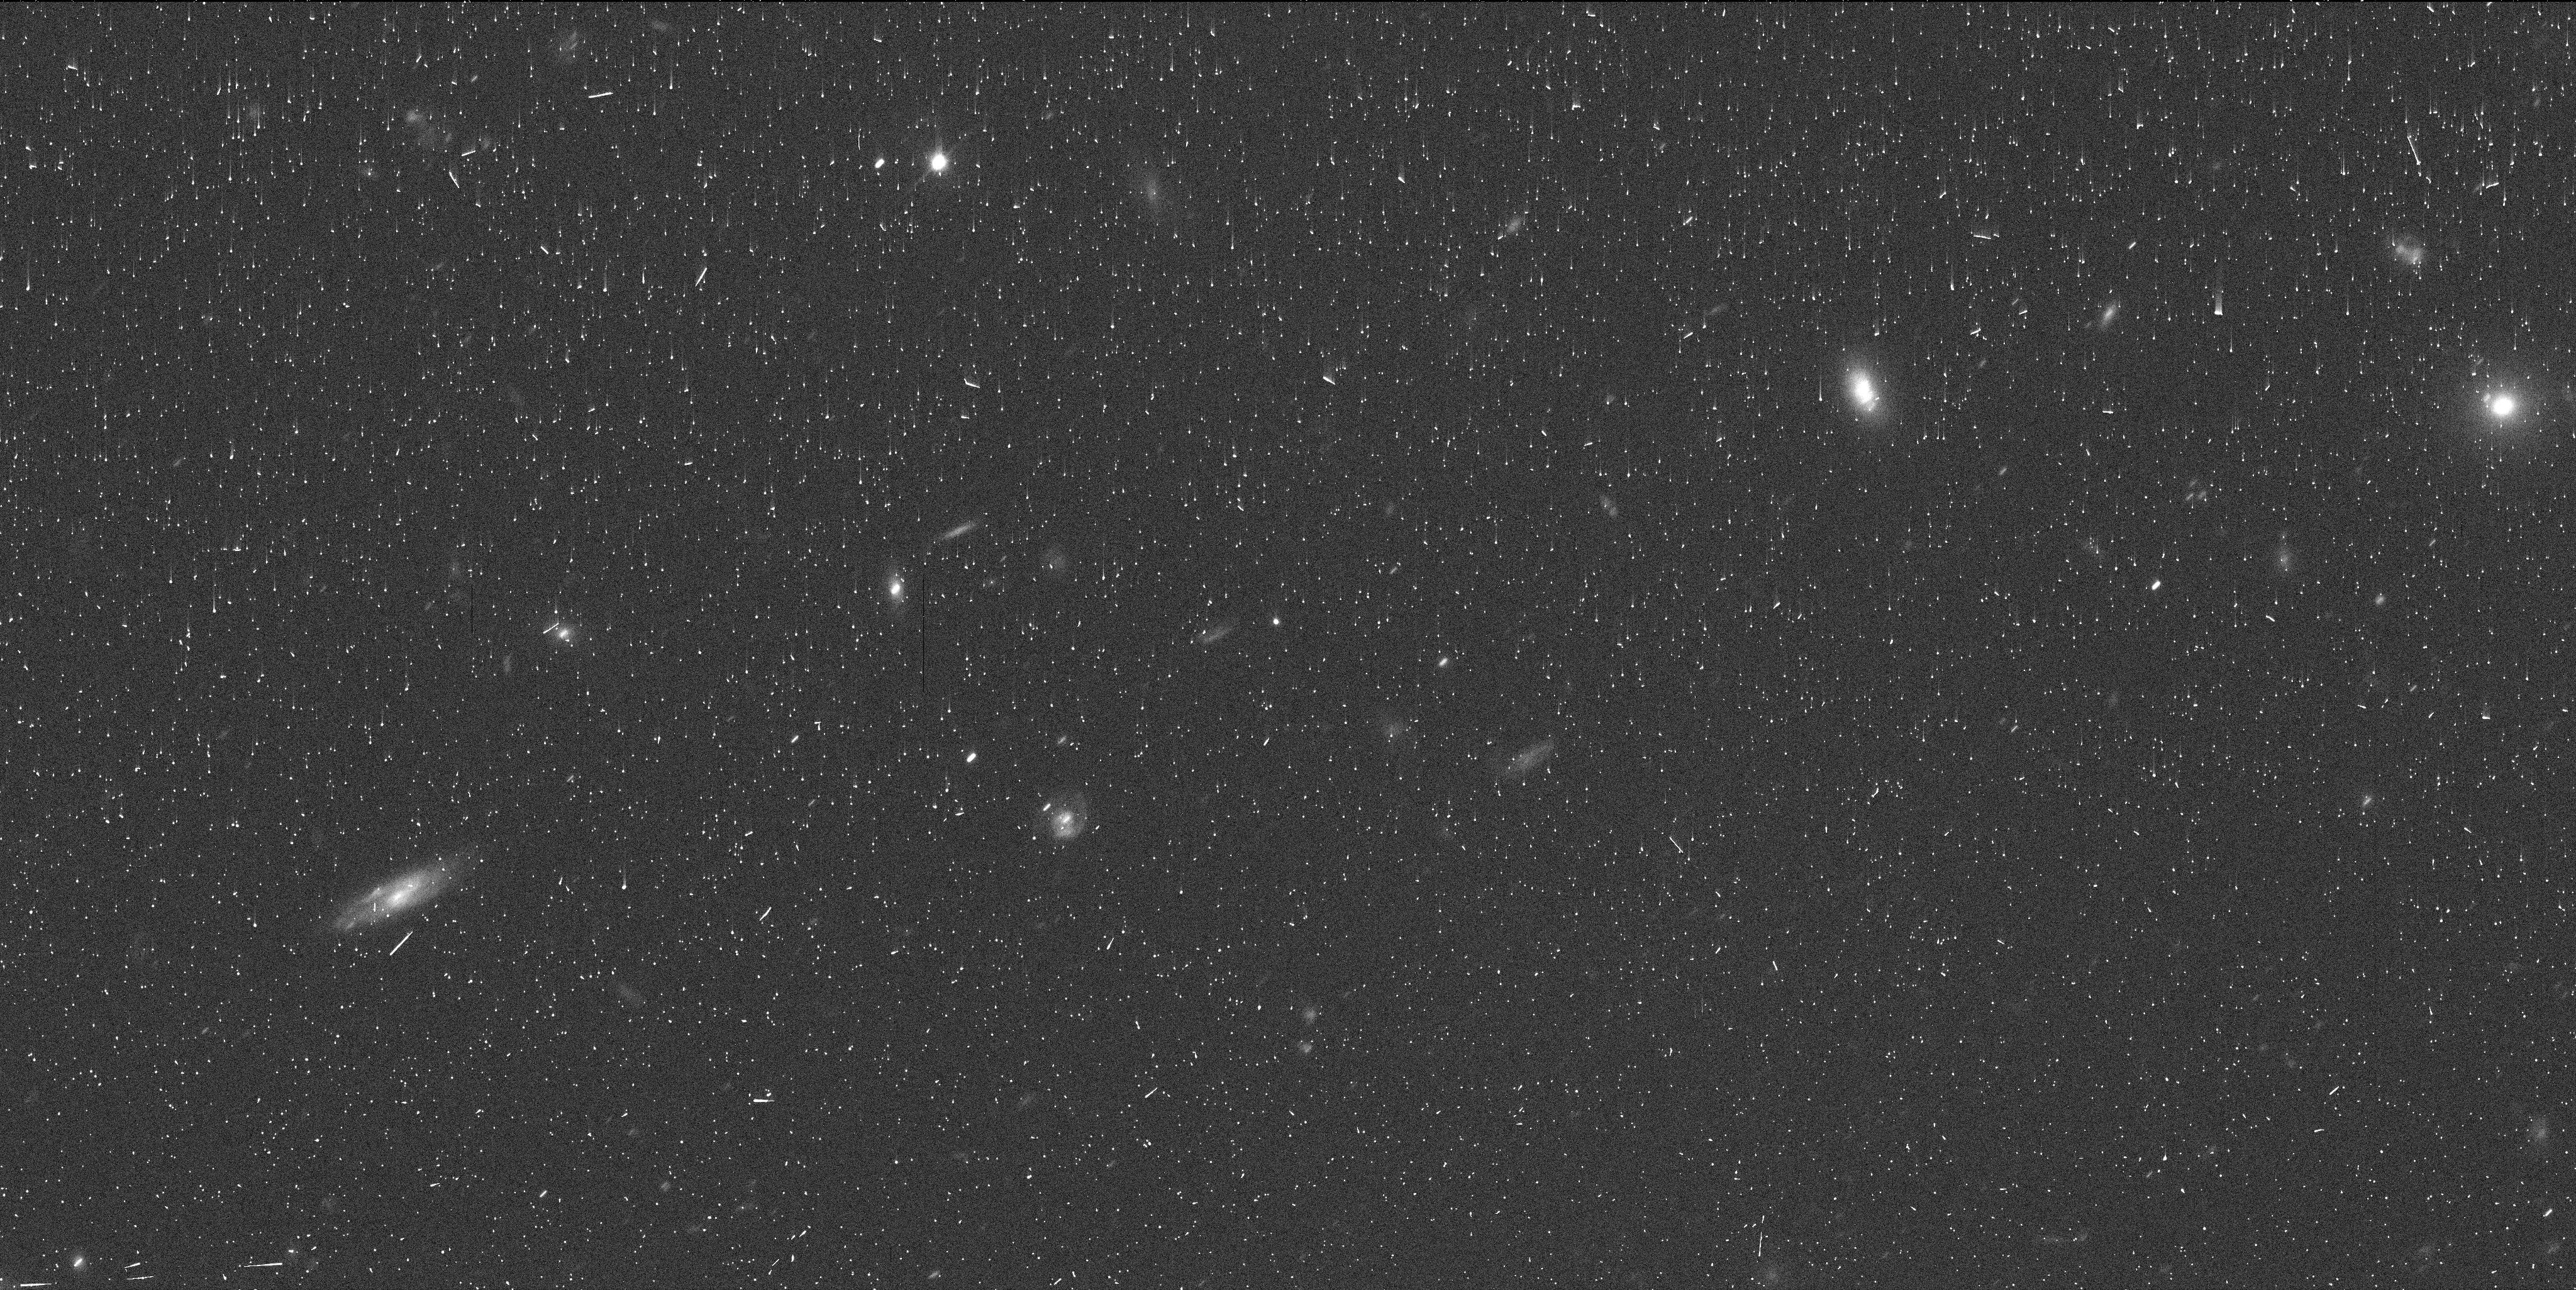
Target: Y2010FB49
Instrument: WFC3/UVIS
Filter: F350LP
Exposure: 6 min
Observation ID: ie4e31coq

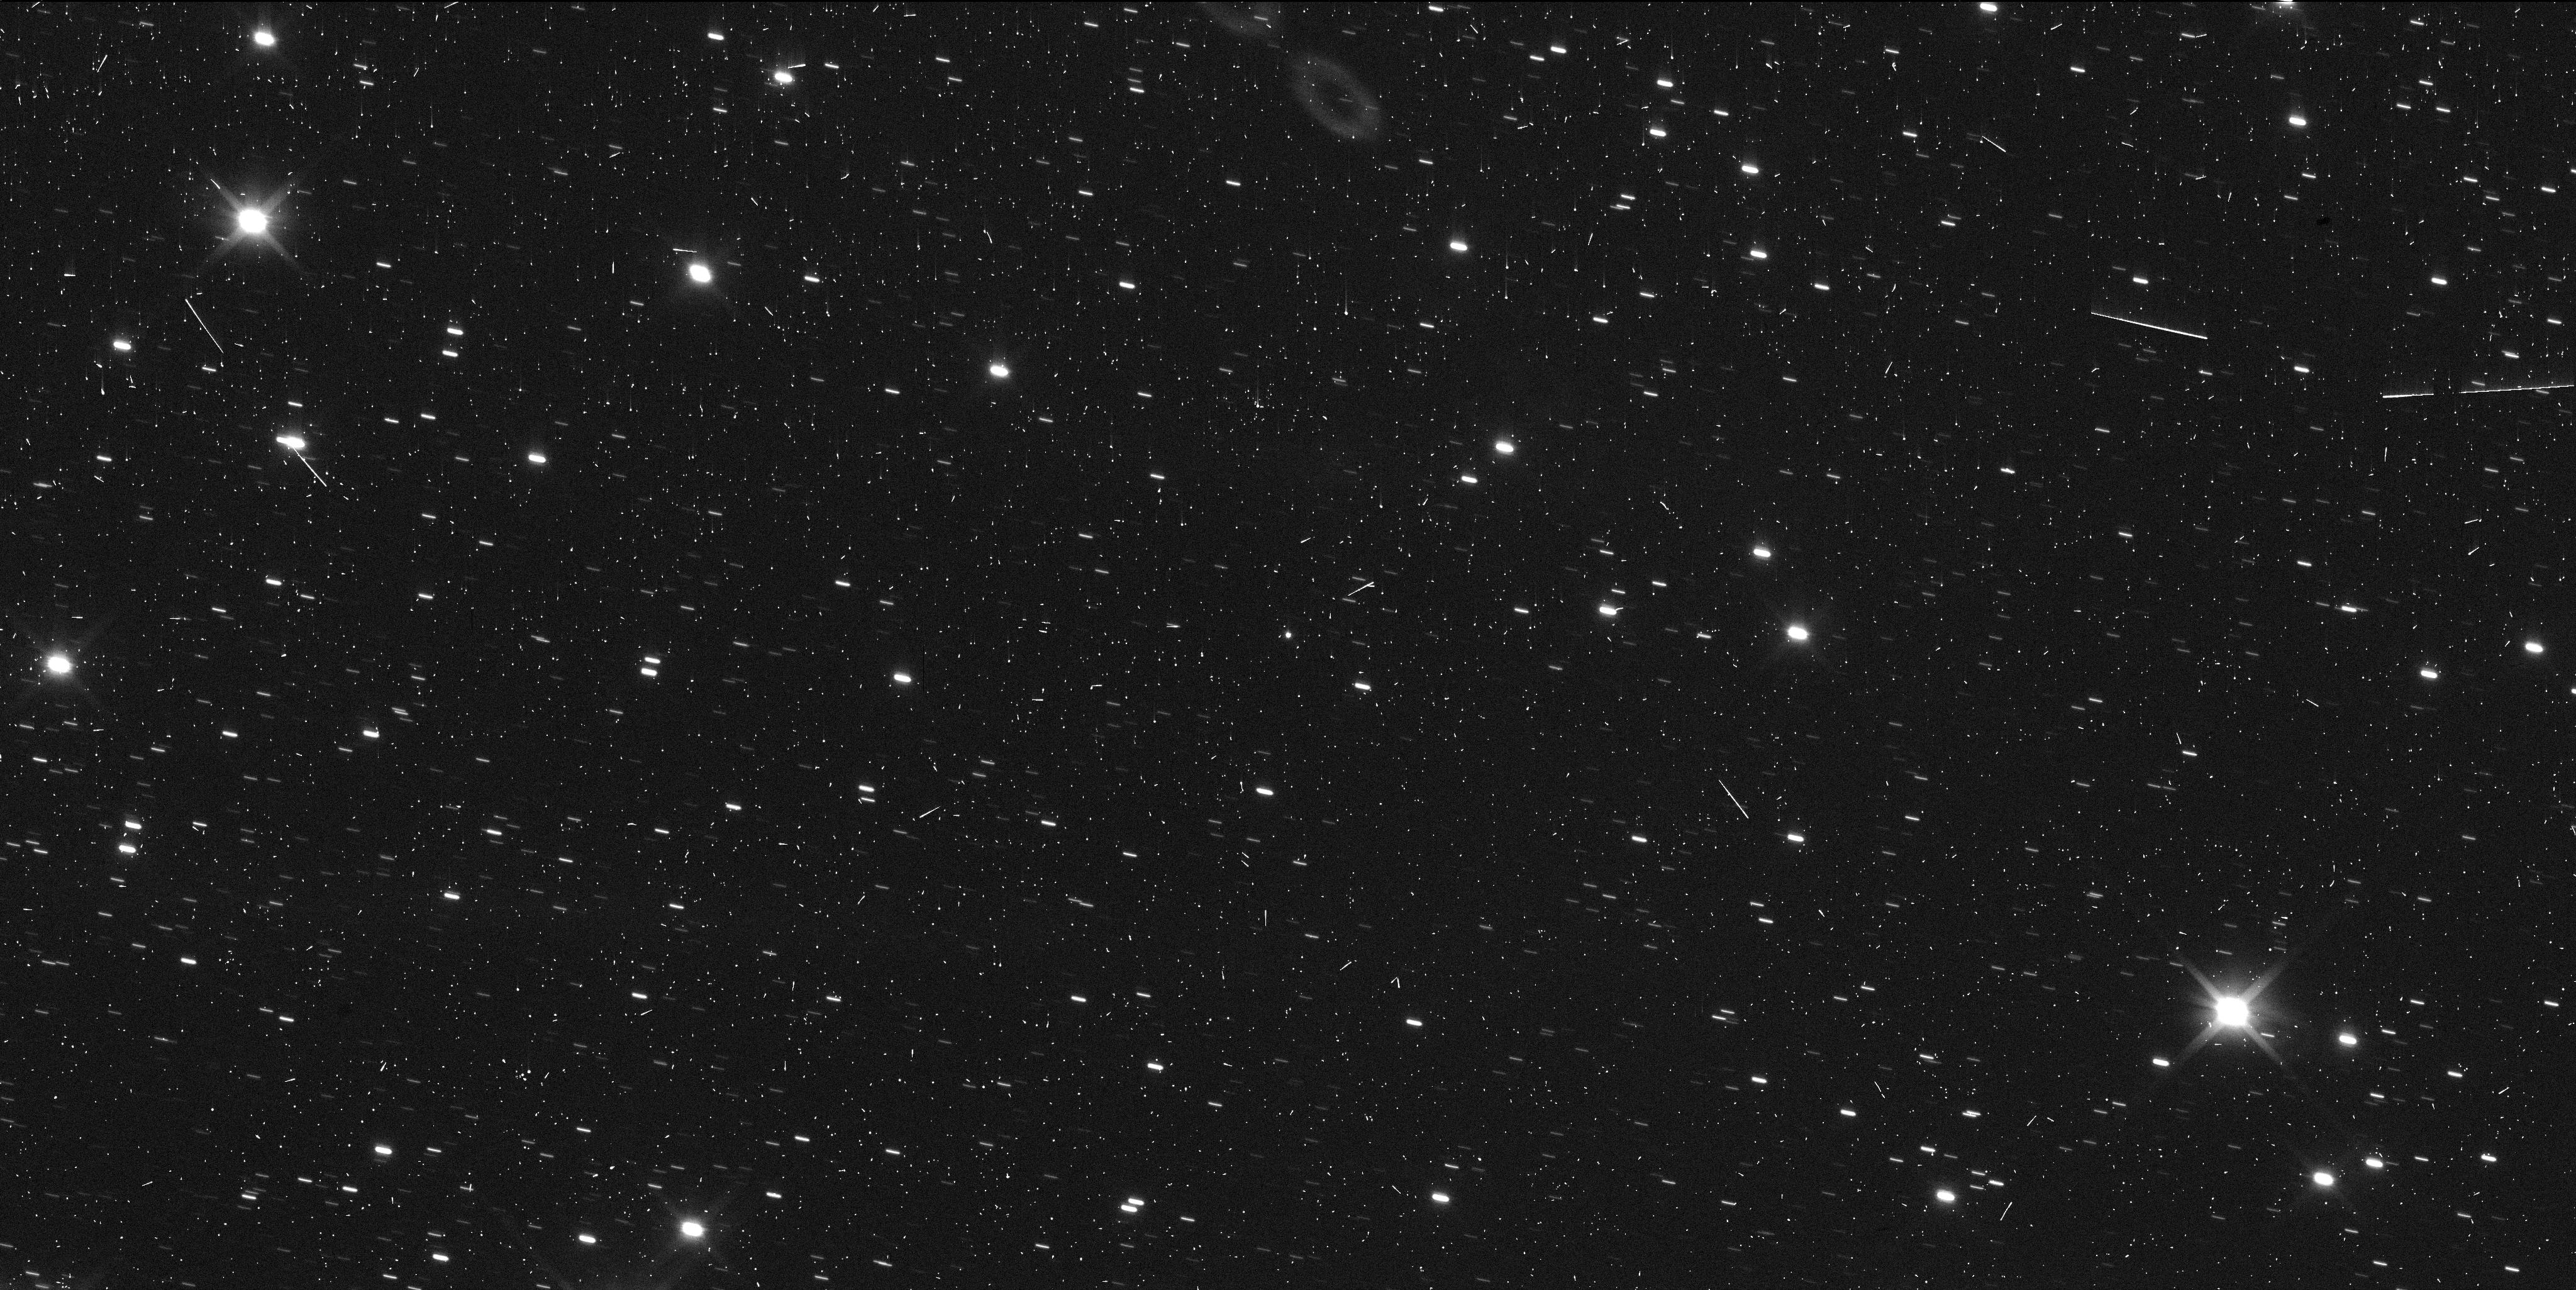
Target: Y2003HM57
Instrument: WFC3/UVIS
Filter: F350LP
Exposure: 6 min
Observation ID: ie4e06sxq

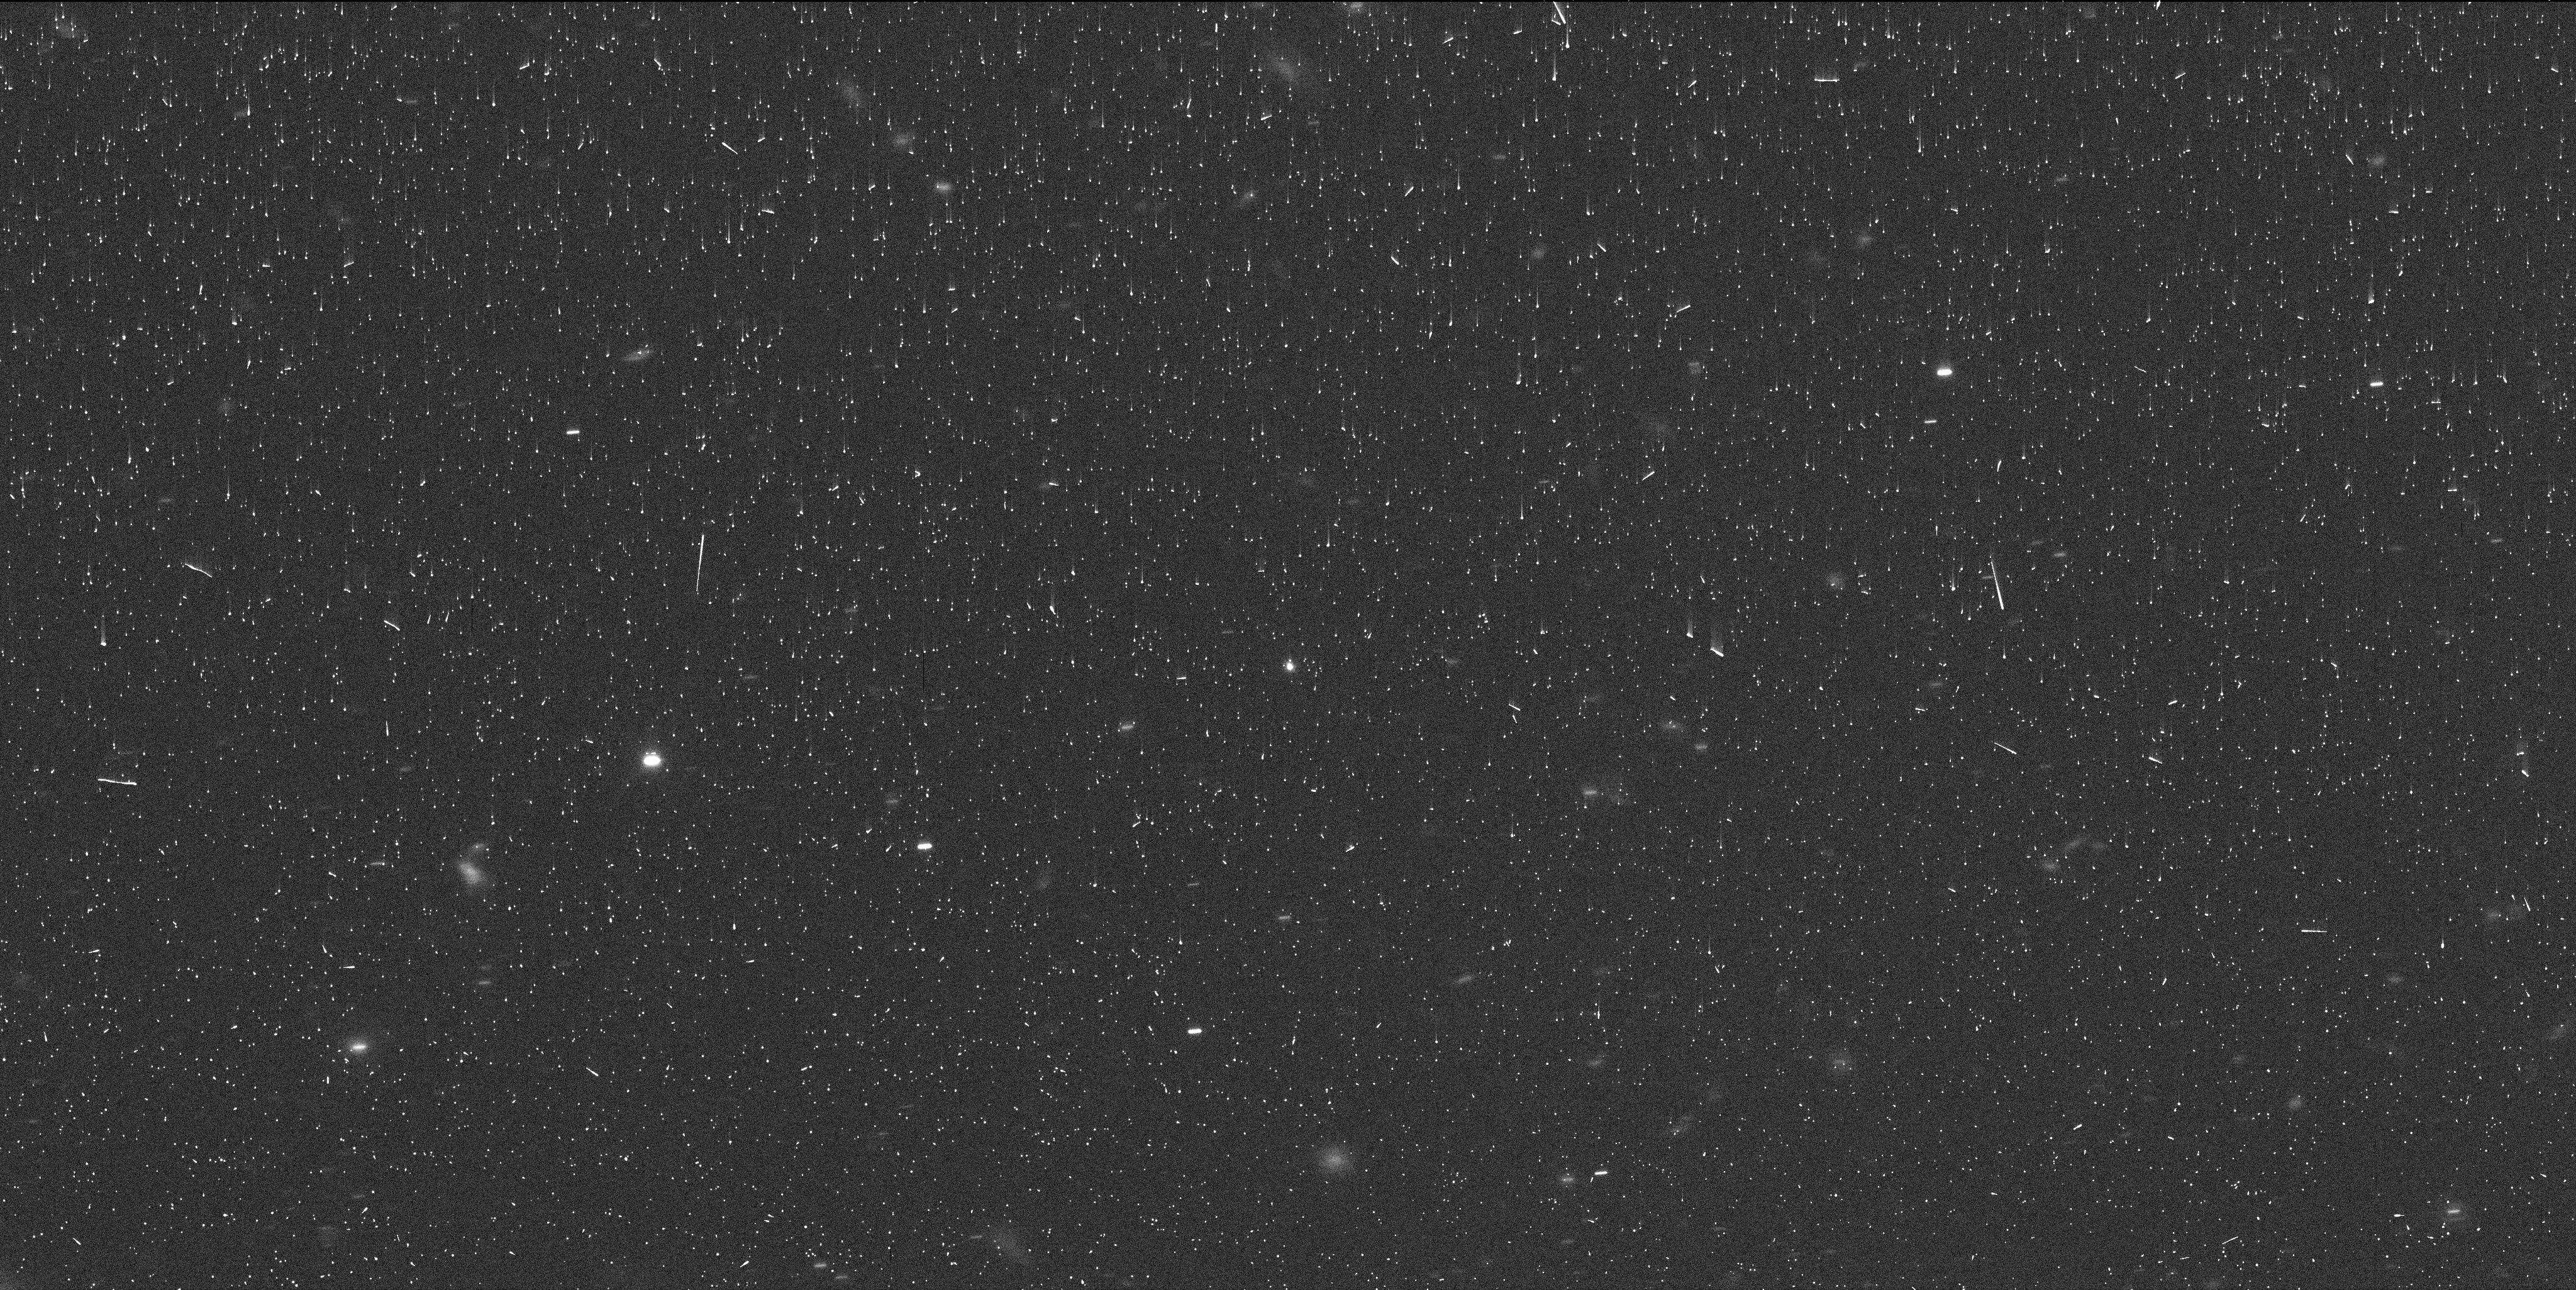
Target: Y2015DB216
Instrument: WFC3/UVIS
Filter: F350LP
Exposure: 6 min
Observation ID: ie4e03isq

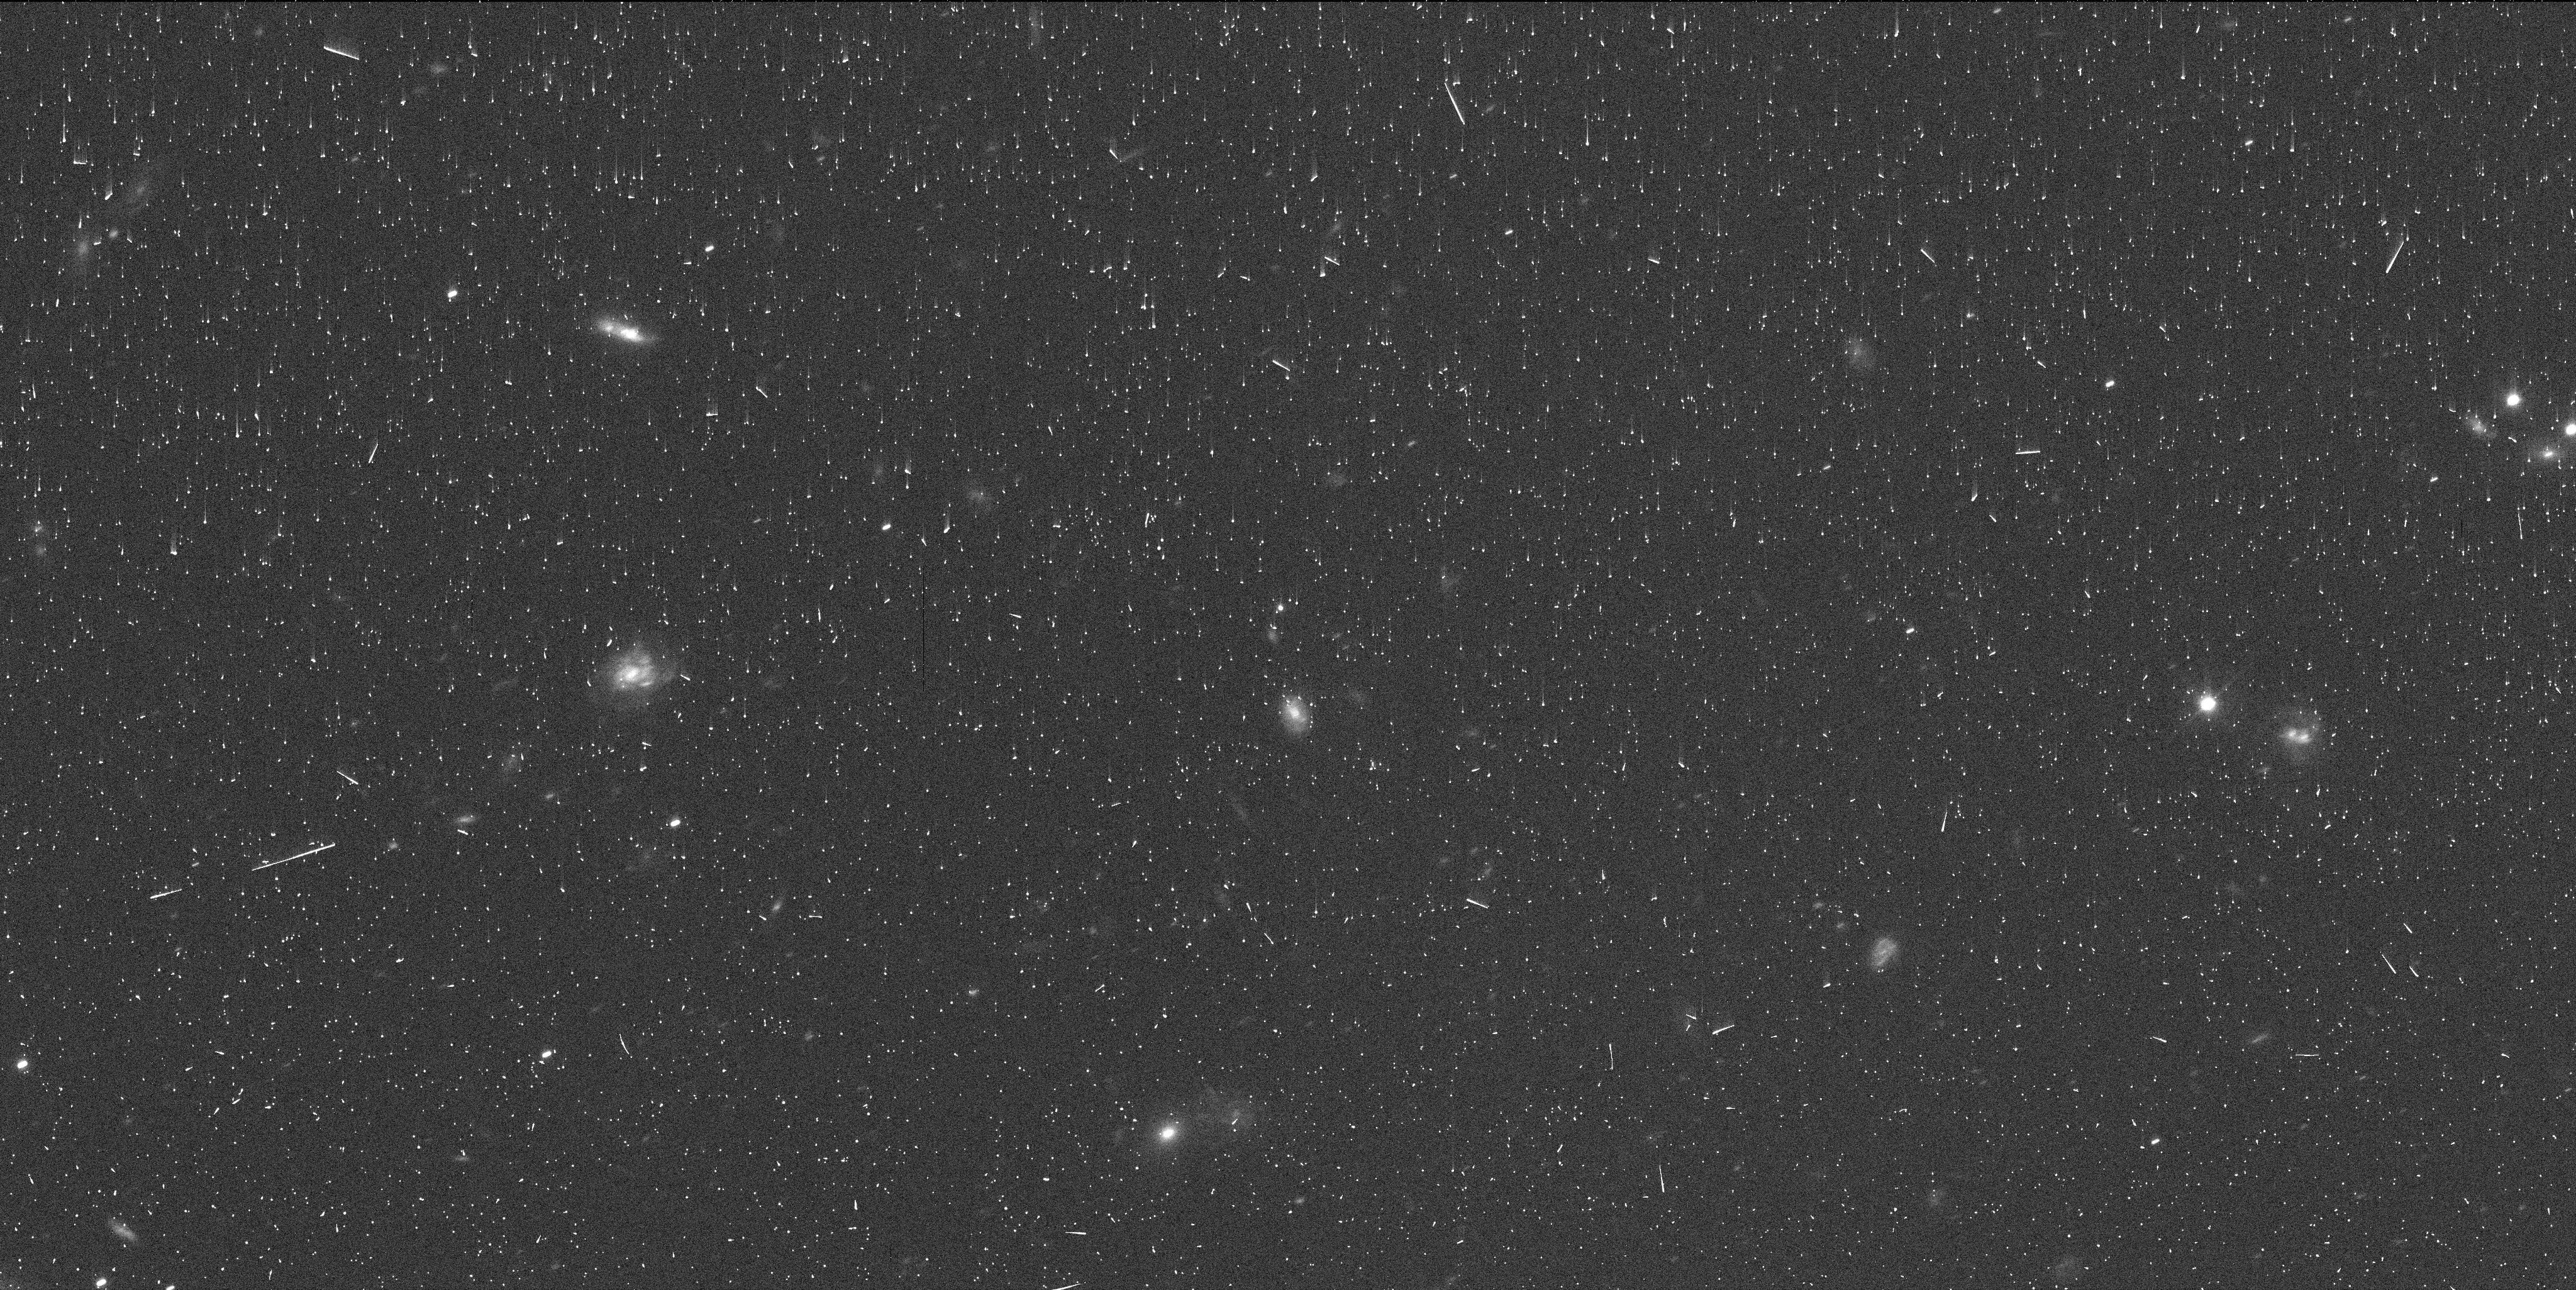
Target: Y2013FN28
Instrument: WFC3/UVIS
Filter: F350LP
Exposure: 6 min
Observation ID: ie4e29zjq

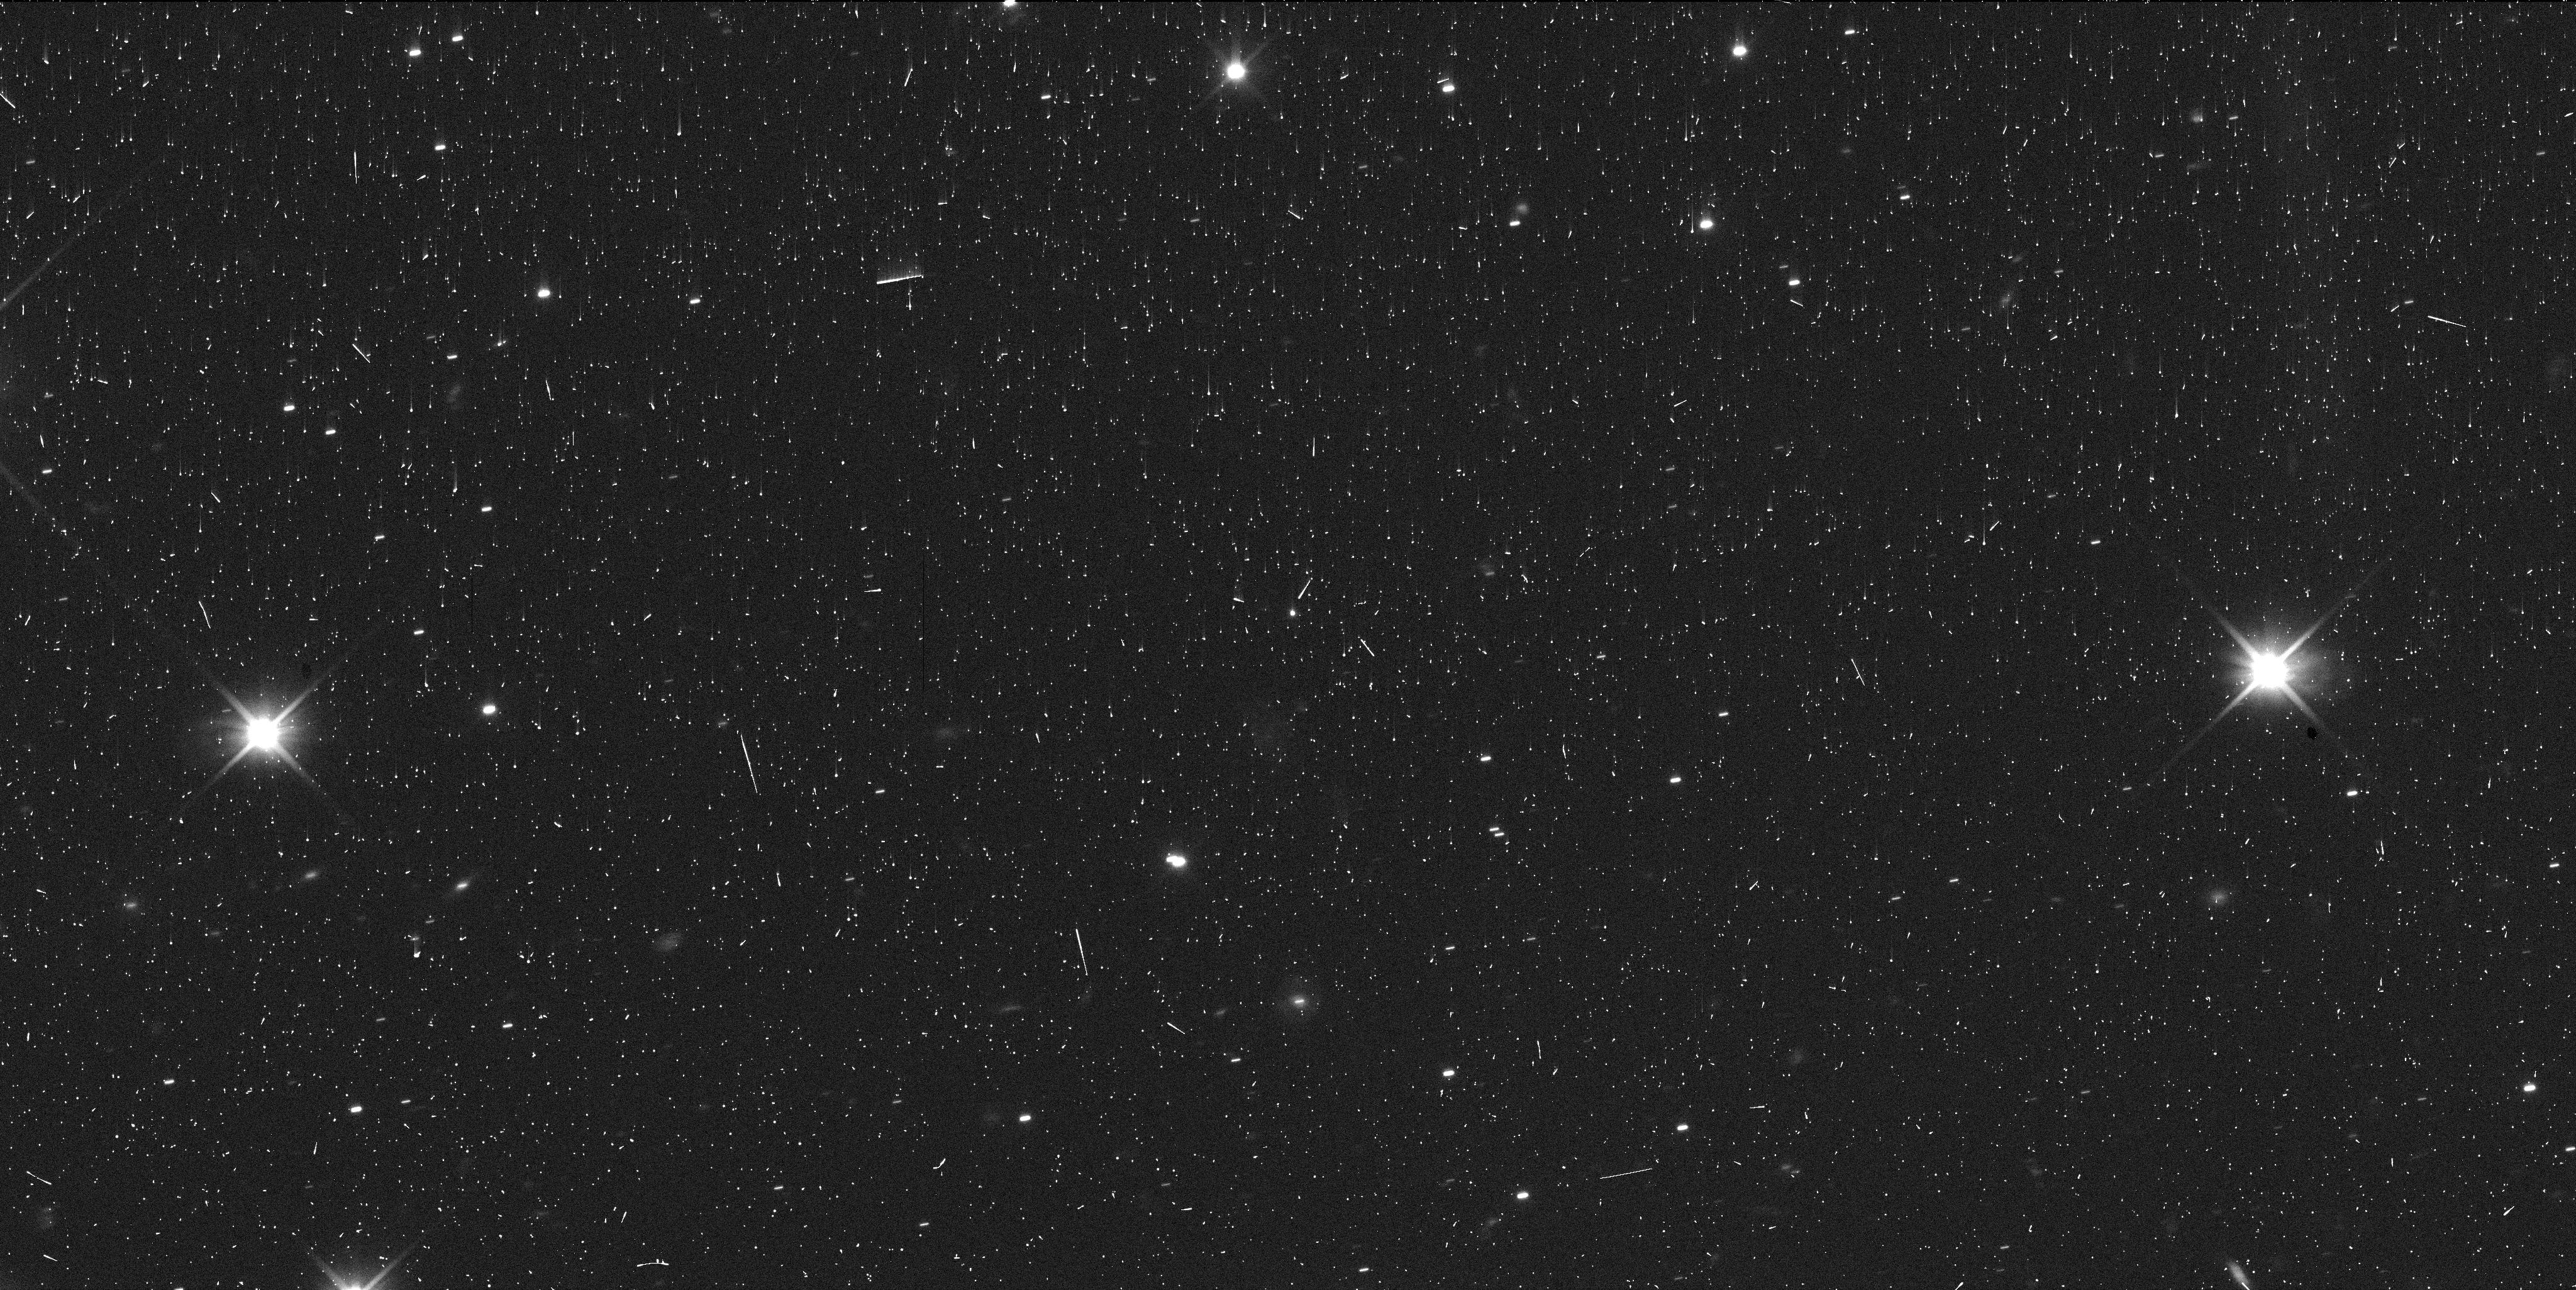
Target: Y2011FX62
Instrument: WFC3/UVIS
Filter: F350LP
Exposure: 6 min
Observation ID: ie4e27xjq

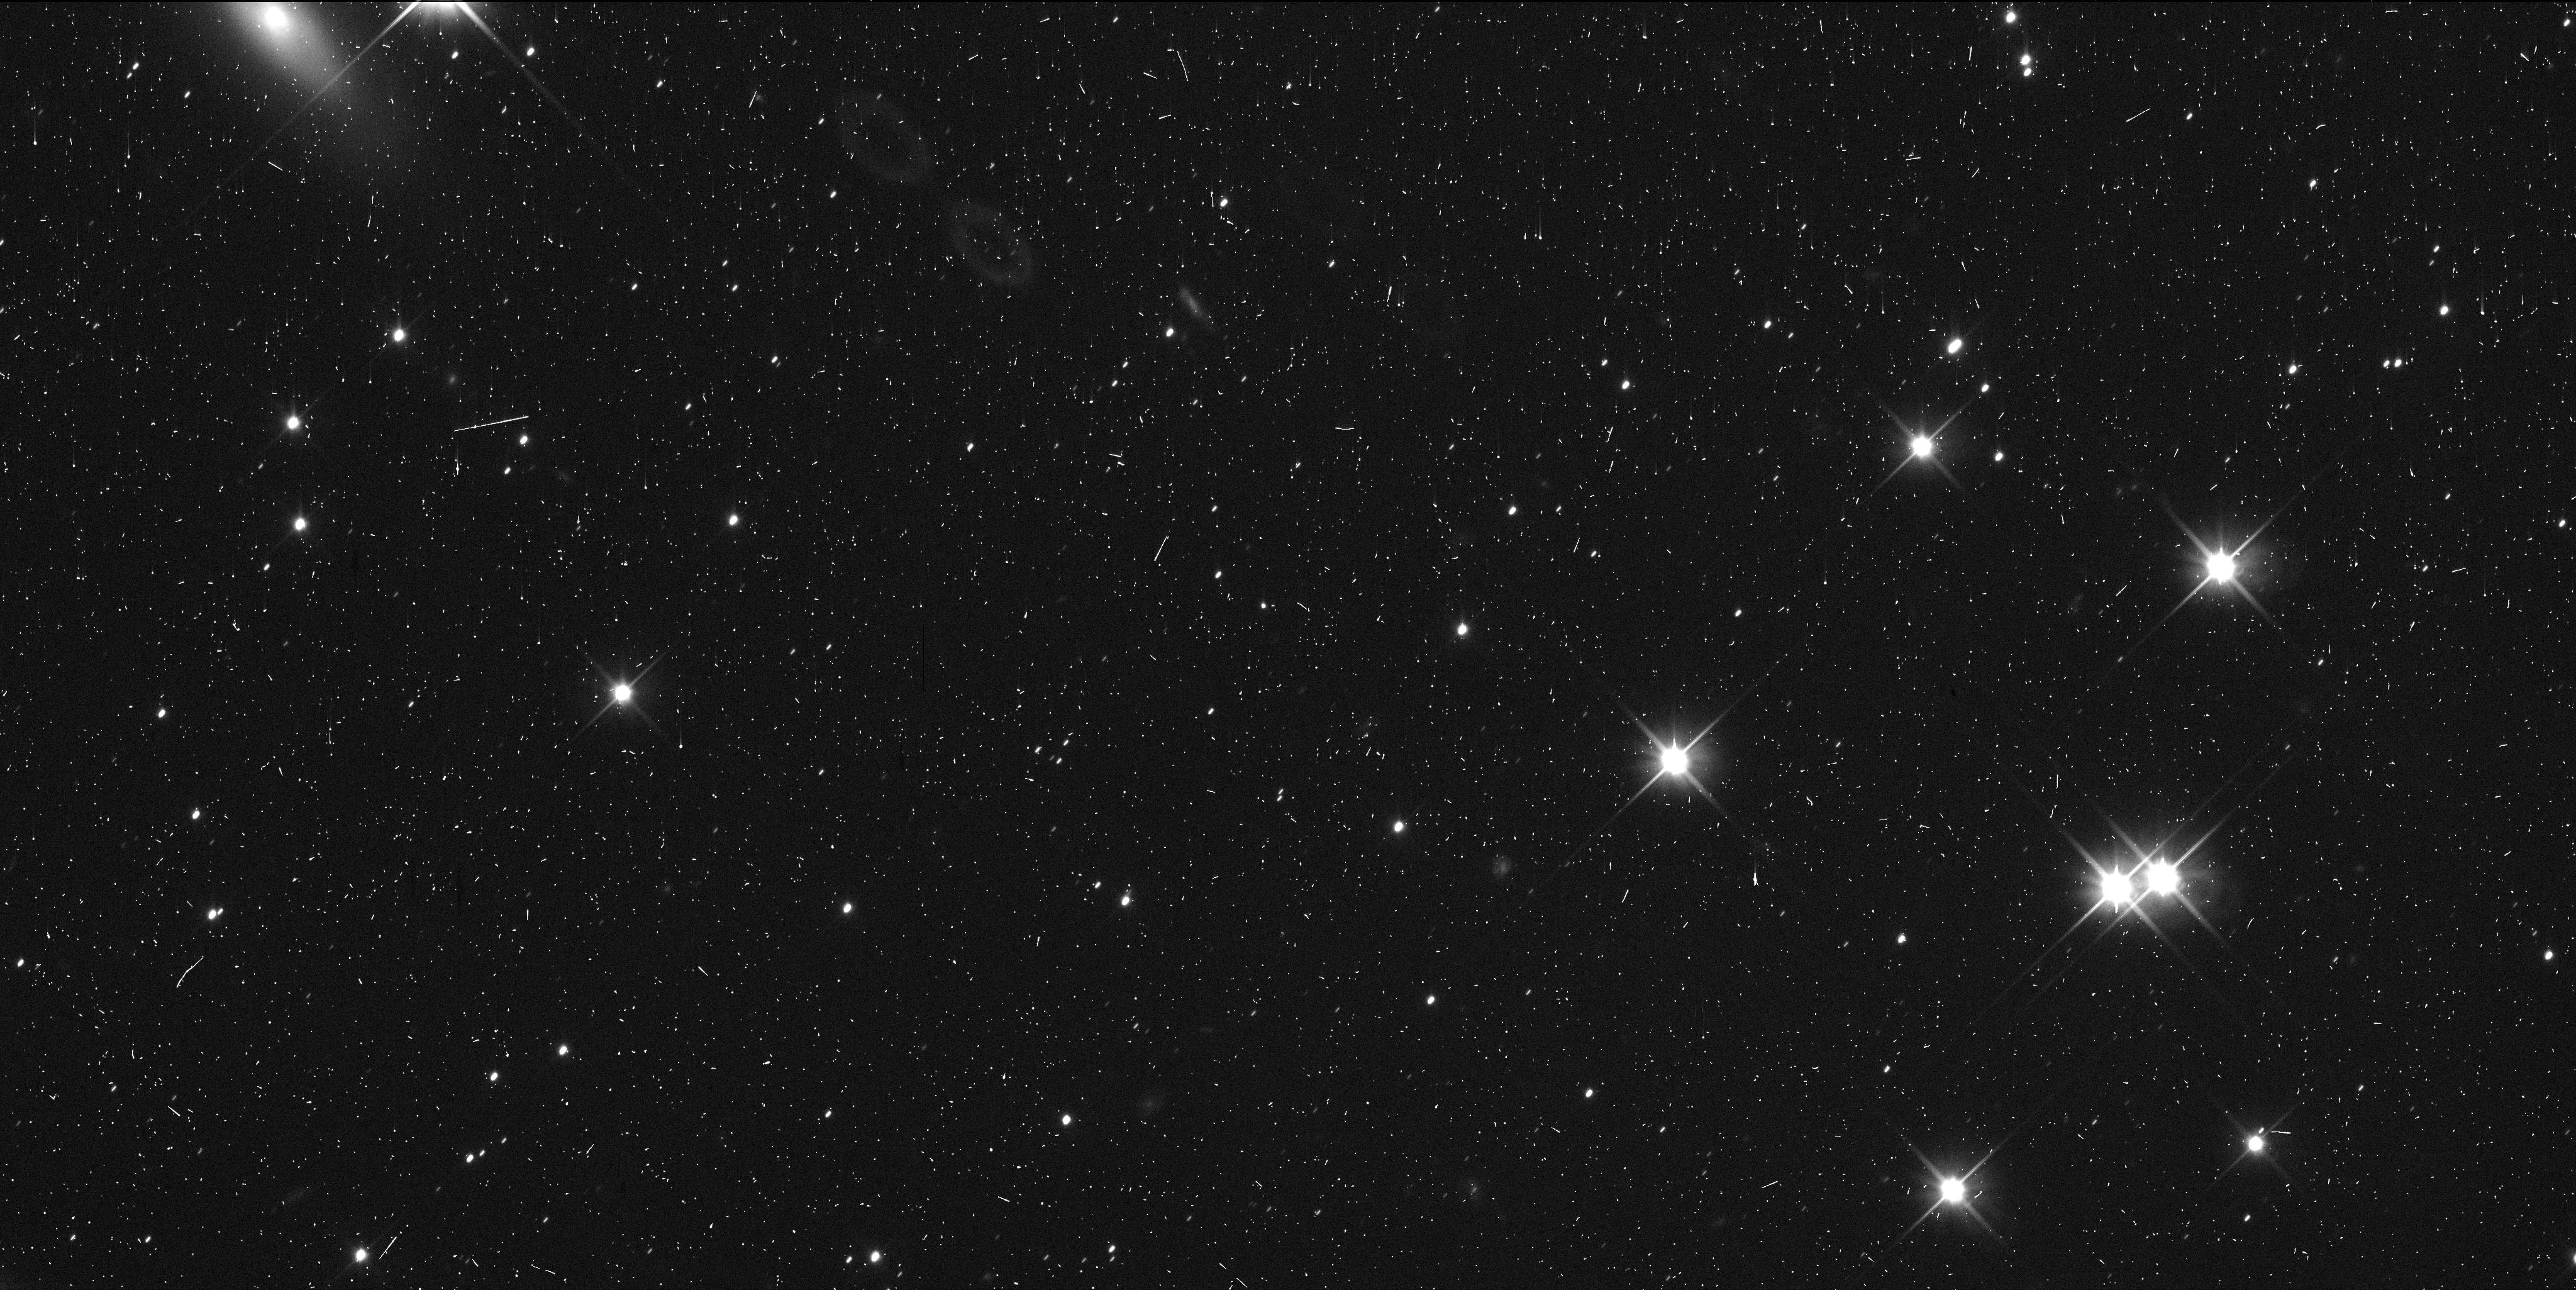
Target: Y2002GG166
Instrument: WFC3/UVIS
Filter: F350LP
Exposure: 6 min
Observation ID: ie4e09mkq

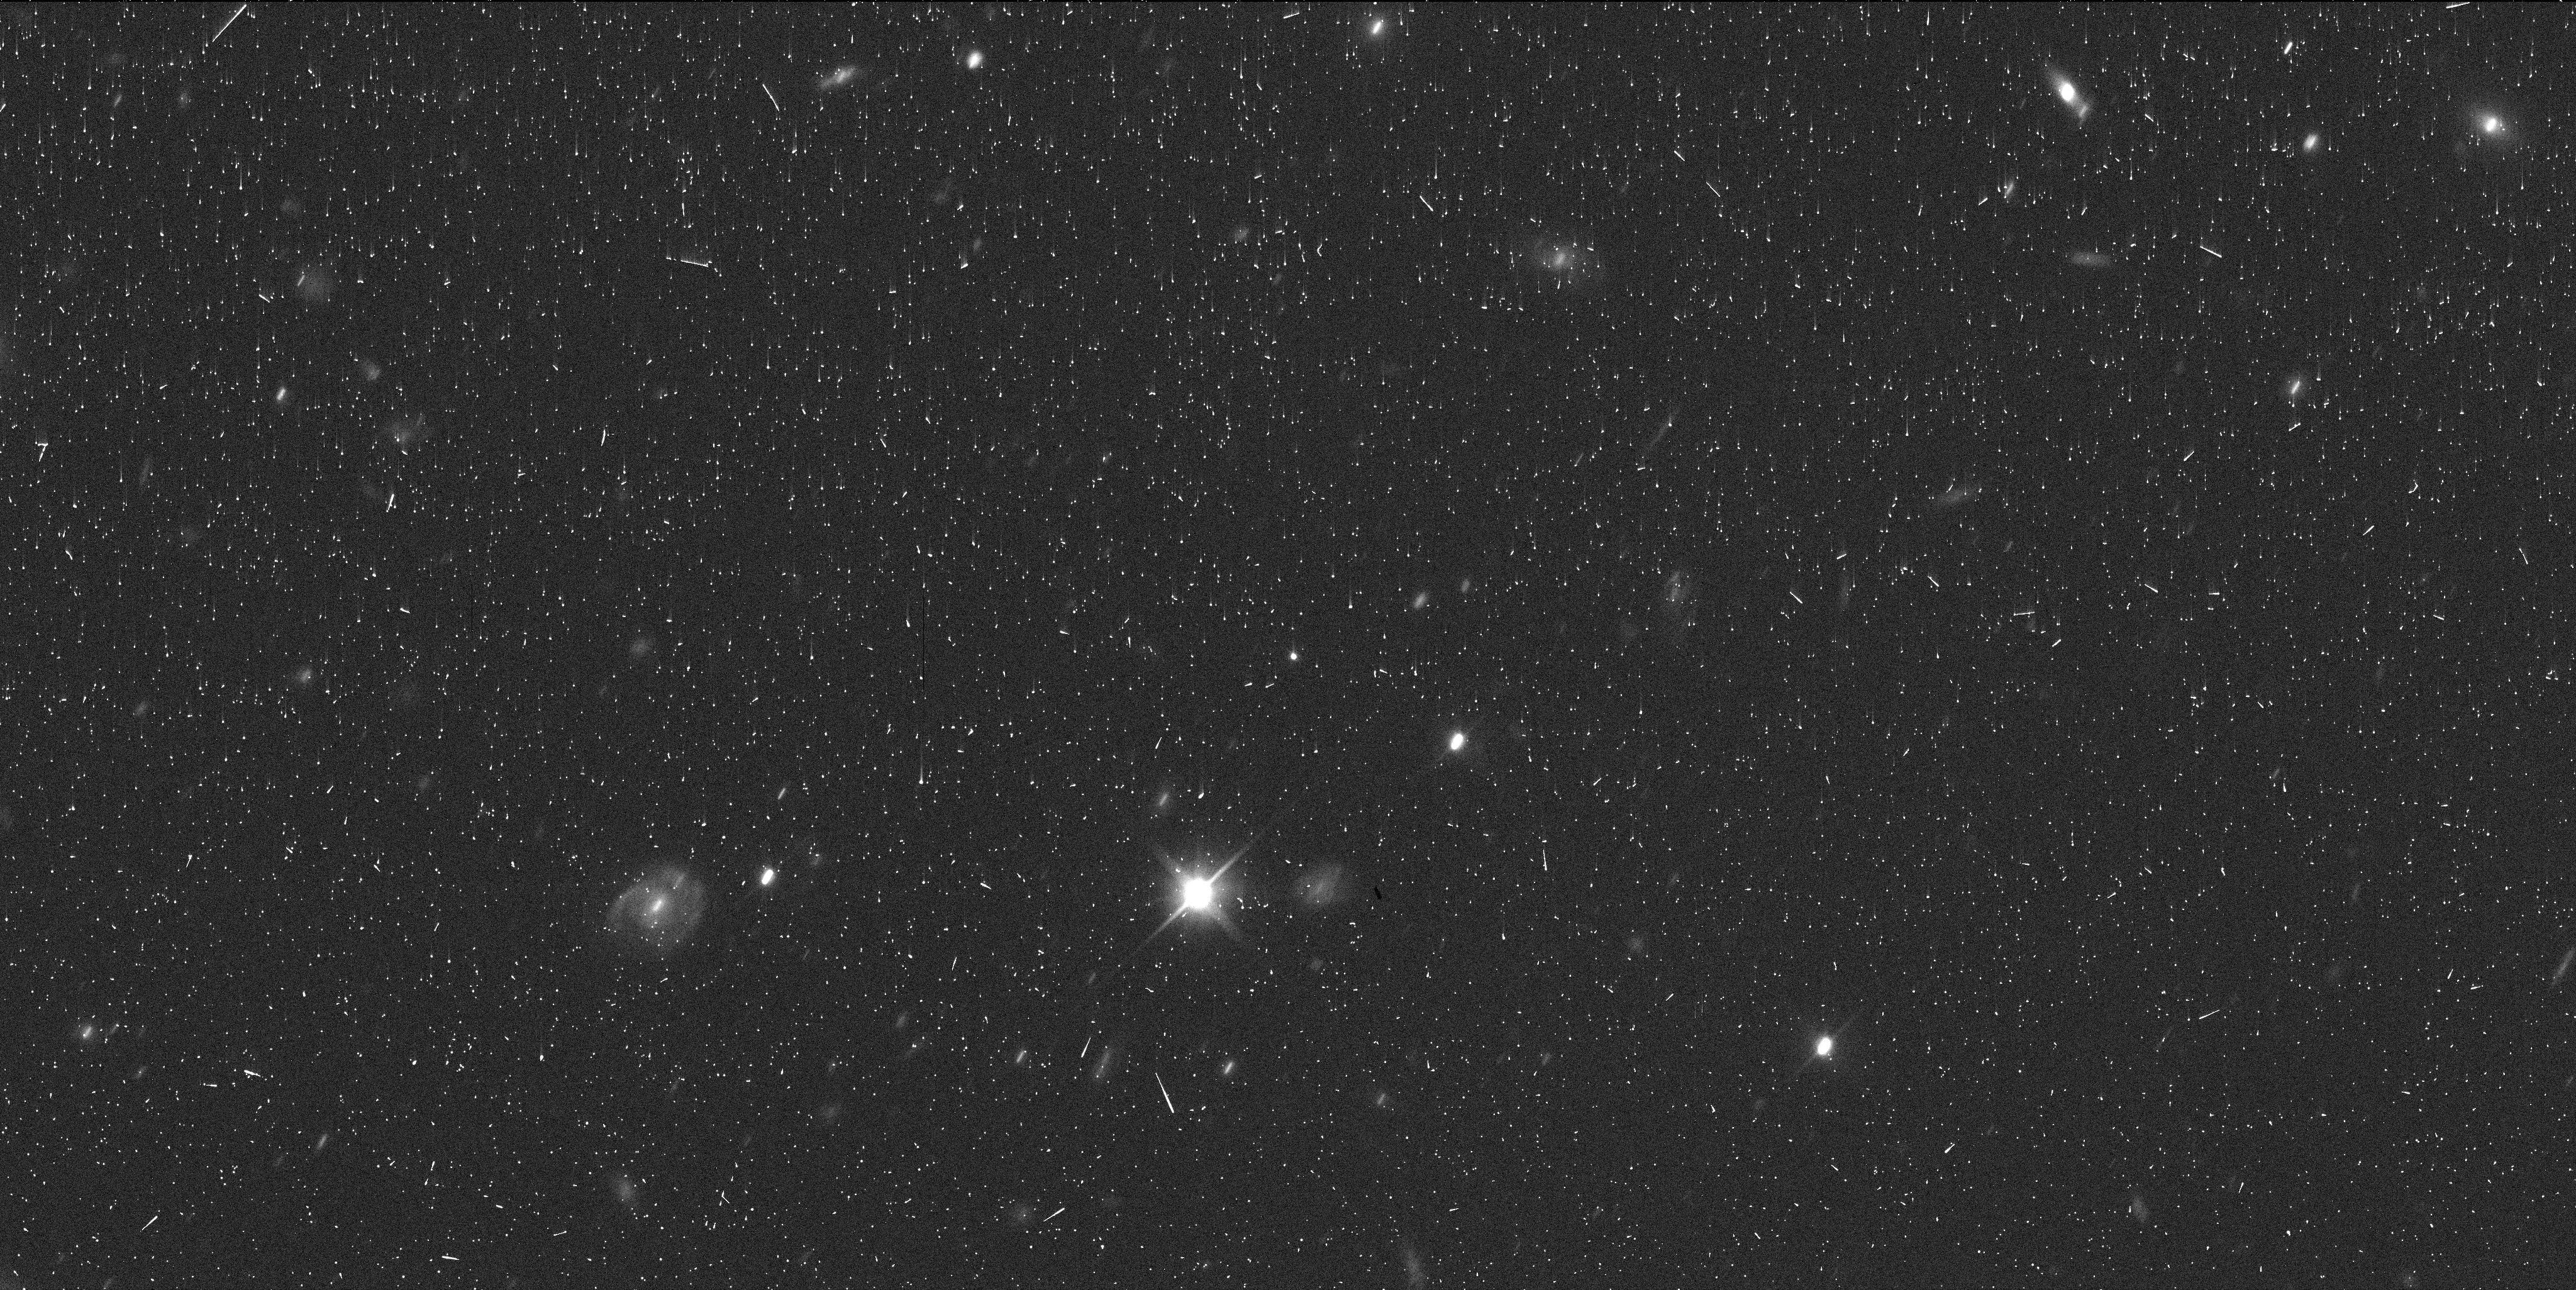
Target: Y2016AE193
Instrument: WFC3/UVIS
Filter: F350LP
Exposure: 6 min
Observation ID: ie4e12etq

A Search for Centaur and Scattered Disk Binaries within 30 AU (PI: Porter, Simon Bernard)

We propose to observe Centaurs, Scattered Disk Objects, and Neptune Co-Orbitals using WFC3/UVIS with a single orbit for each target in order to determine if any are binary systems. All of these objects are presently within 30 AU of Earth at opposition, and thus have better than 900 km/pixel resolution with WFC3/UVIS. Only two binary Centaurs are presently known (Ceto and Typhon), and they have very different bulk densities. The discovery of additional binary Centaurs will enable future HST and JWST observations to compute orbit solutions and to measure the density of these binaries and therefore to assess the range of bulk densities in the Centaur population. Because our targets are all within 30 AU of Earth, we can detect much tighter binaries than is possible for objects beyond the orbit of Neptune. Any Centaurs that do not have visible satellites may be candidates for occultation ring searches, and the high-precision astrometry that we will obtain would help enable those occultation observations. The targets in our sample, by virtue of their relative proximity to Earth, represent the best opportunity to identify new triple systems, which would have a very tight central binary orbited at larger distances by a third body. Triples are especially exciting future JWST targets, as they allow precise measurements of mass and density for all three bodies.